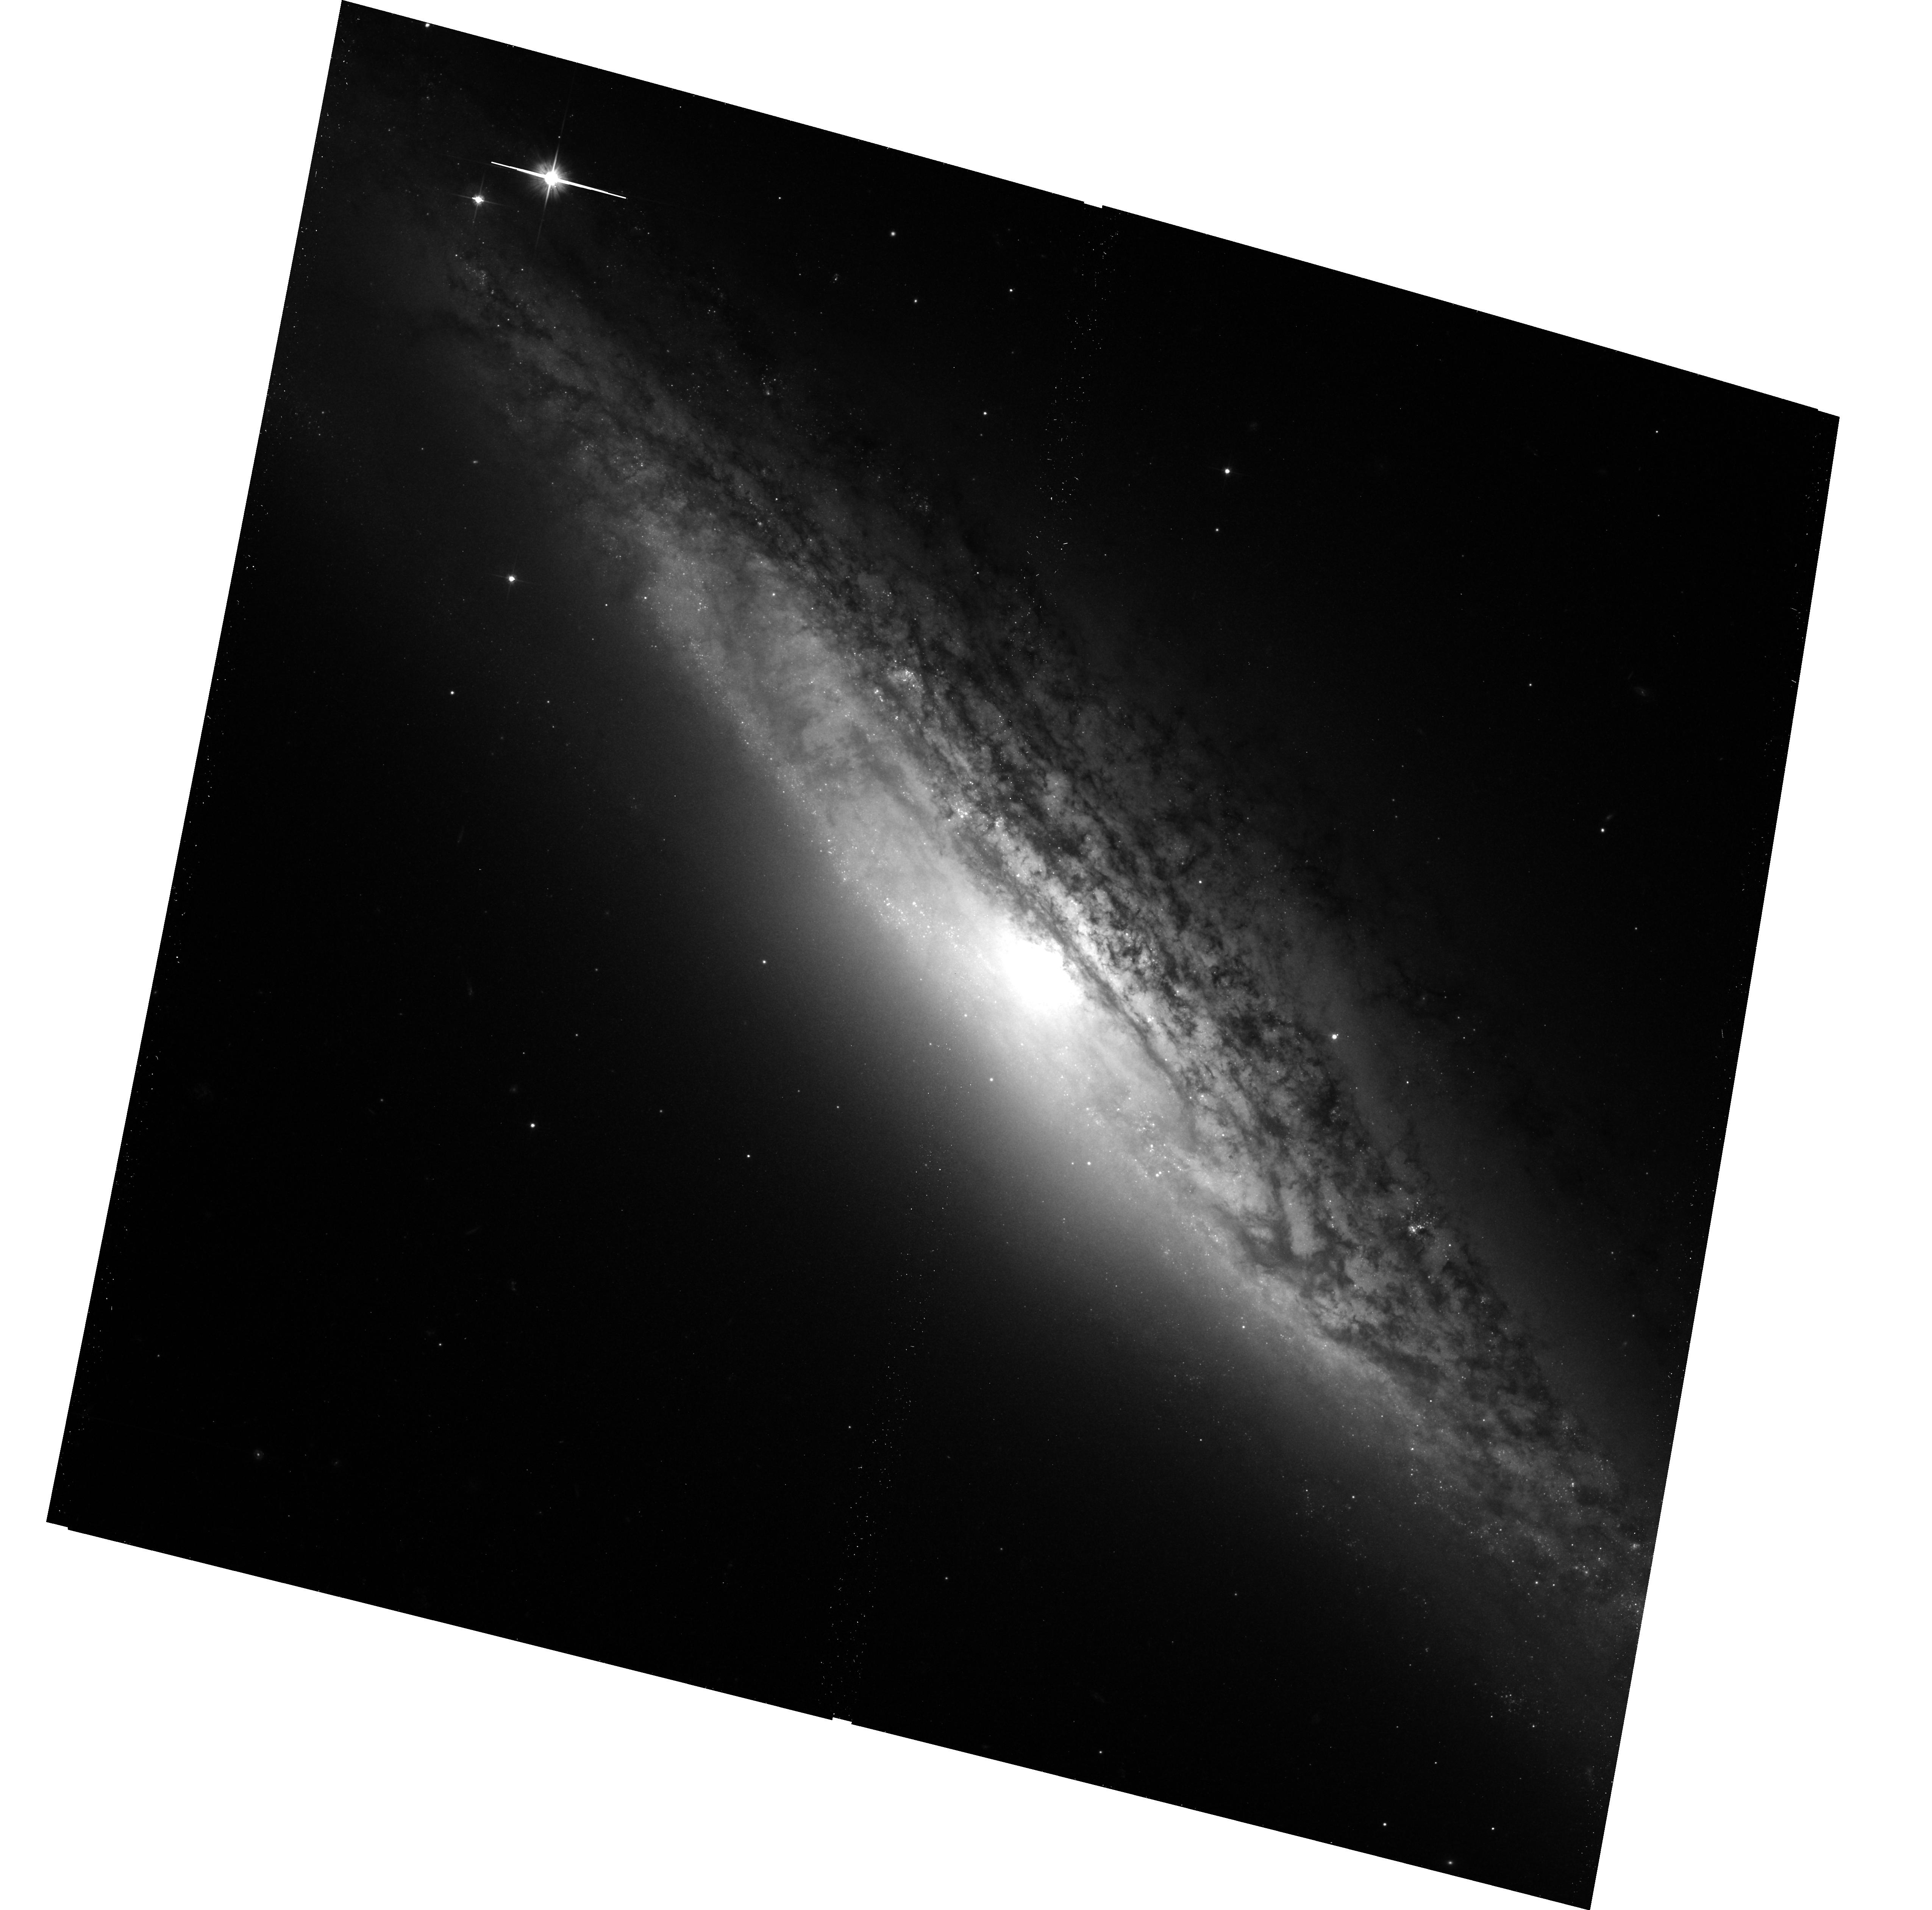
Target: NGC2683
Instrument: ACS/WFC
Filter: F606W
Exposure: 17 min
Observation ID: hst_13442_47_acs_wfc_f606w_jc9v47

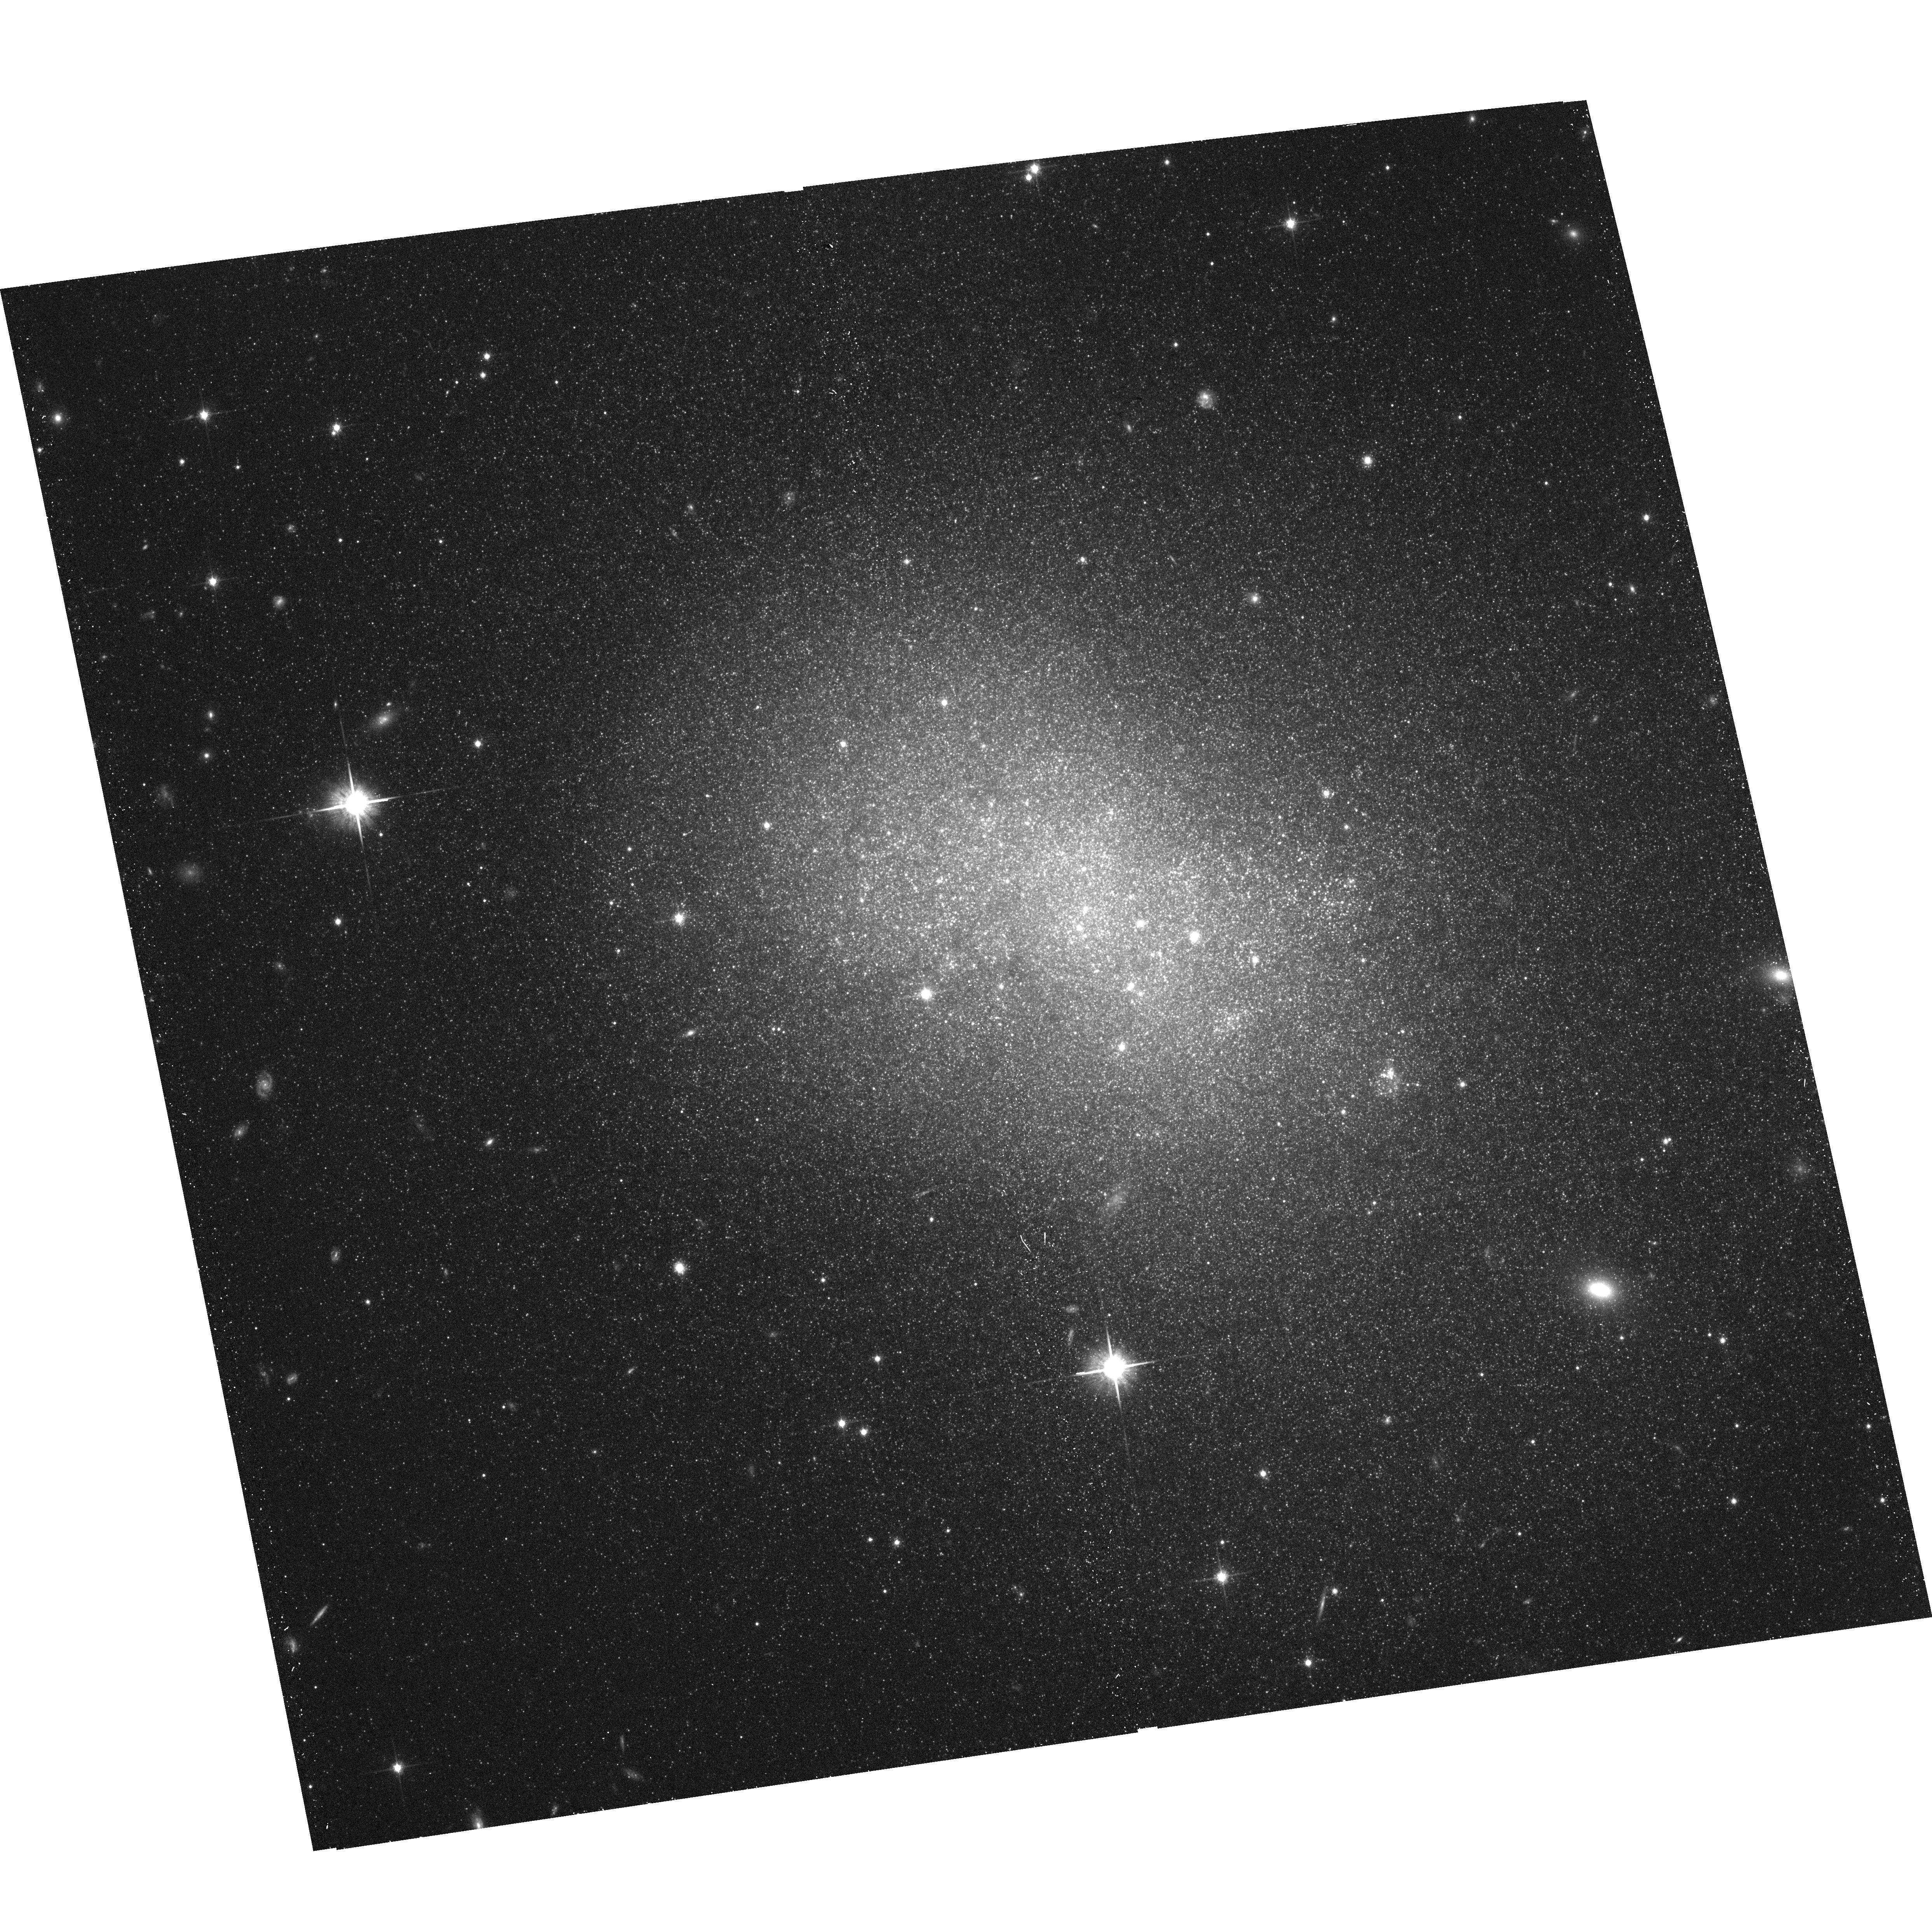
Target: NGC5264
Instrument: ACS/WFC
Filter: F814W
Exposure: 17 min
Observation ID: hst_13442_42_acs_wfc_f814w_jc9v42

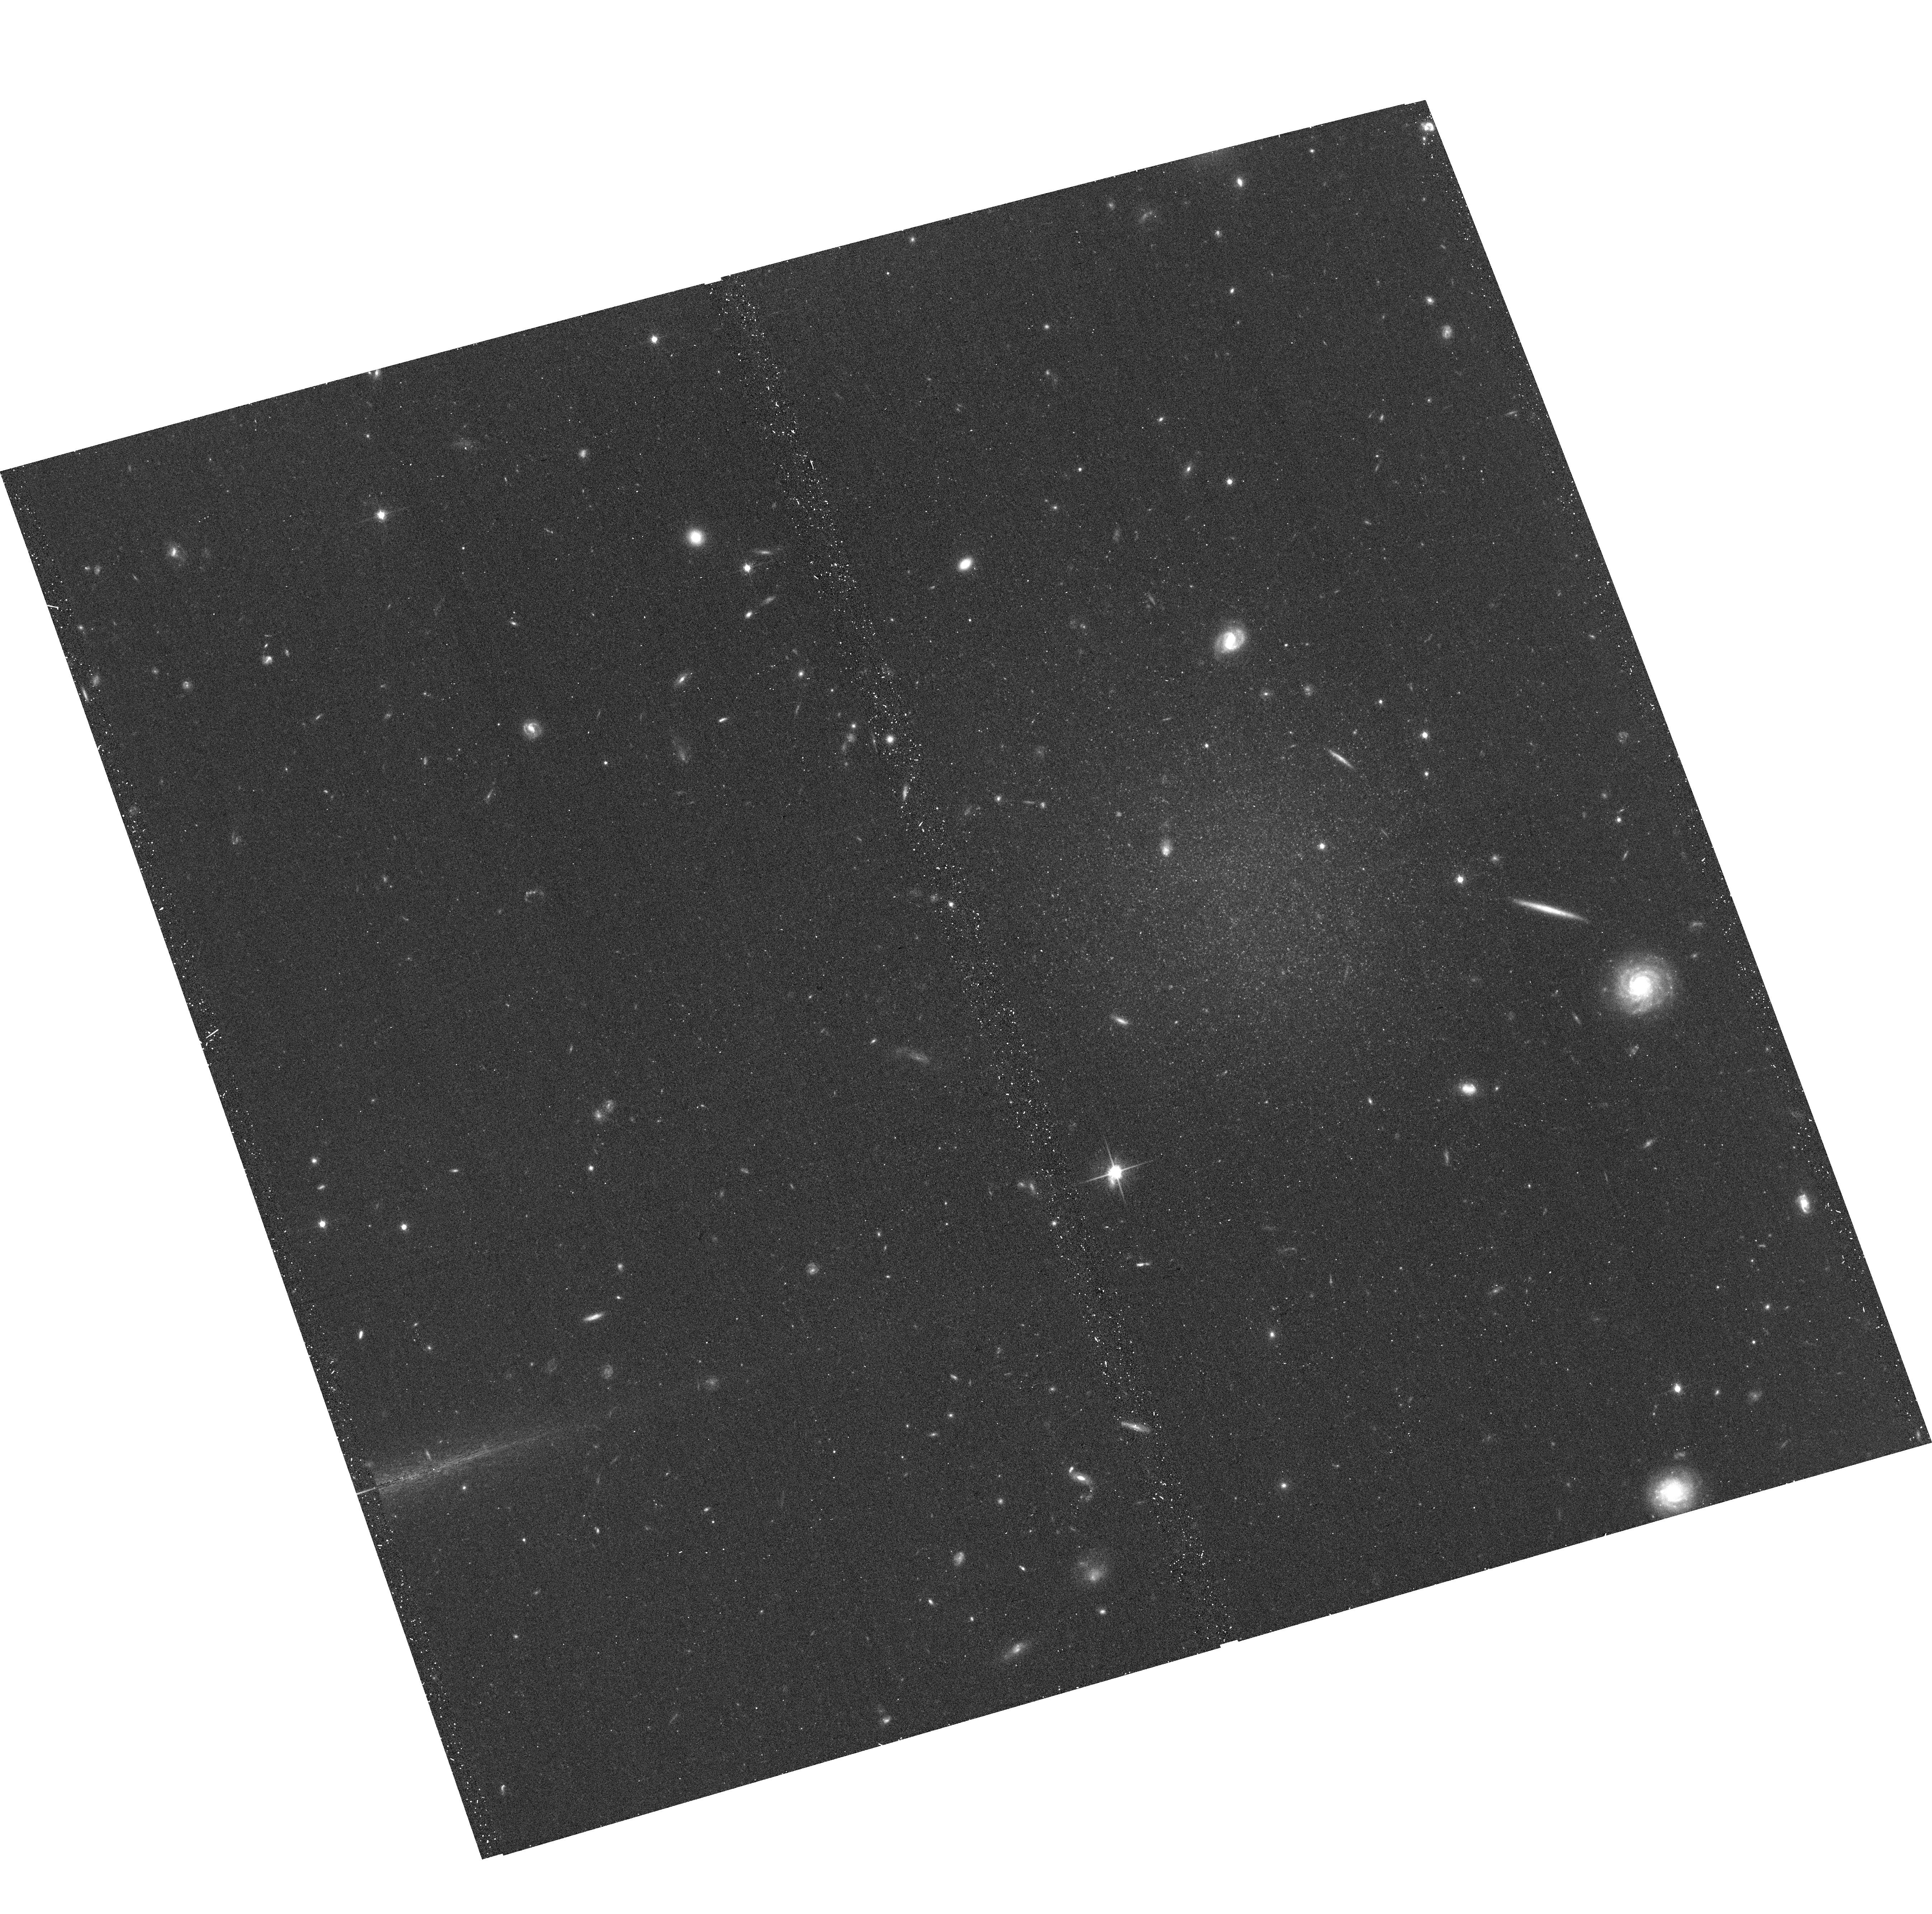
Target: KK70
Instrument: ACS/WFC
Filter: F814W
Exposure: 17 min
Observation ID: hst_13442_0a_acs_wfc_f814w_jc9v0a

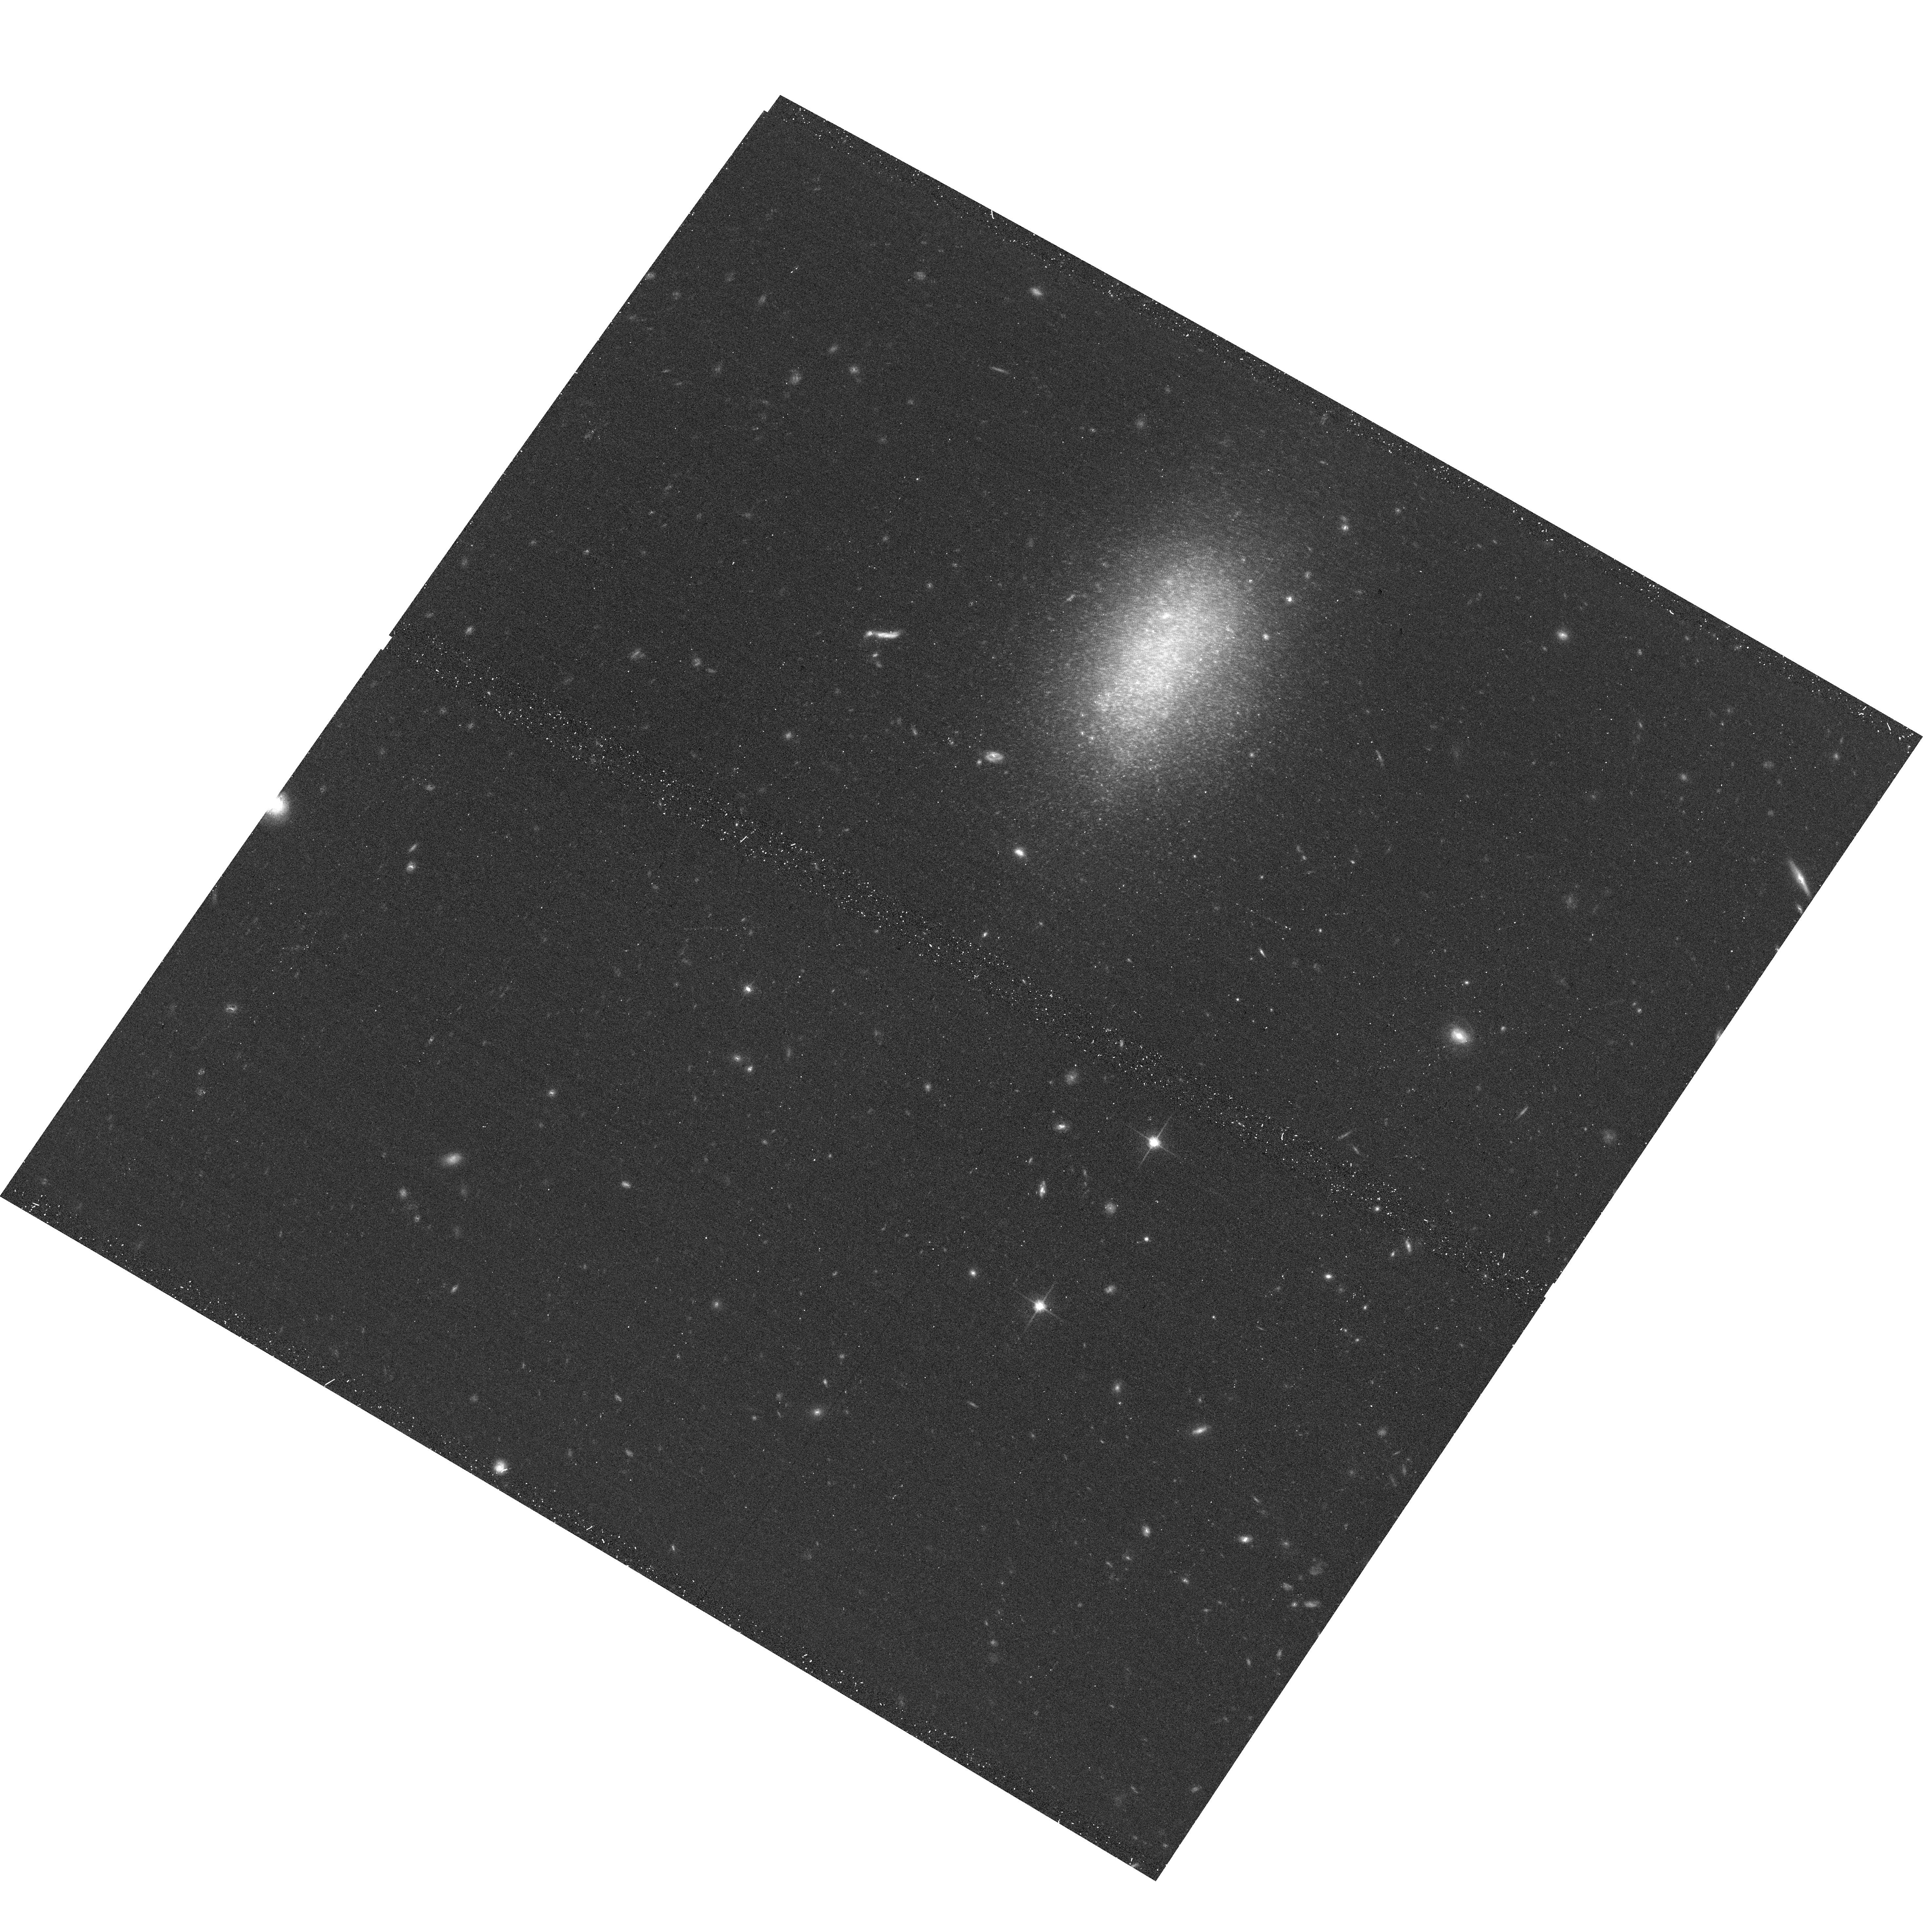
Target: PGC041093
Instrument: ACS/WFC
Filter: F814W
Exposure: 17 min
Observation ID: hst_13442_19_acs_wfc_f814w_jc9v19

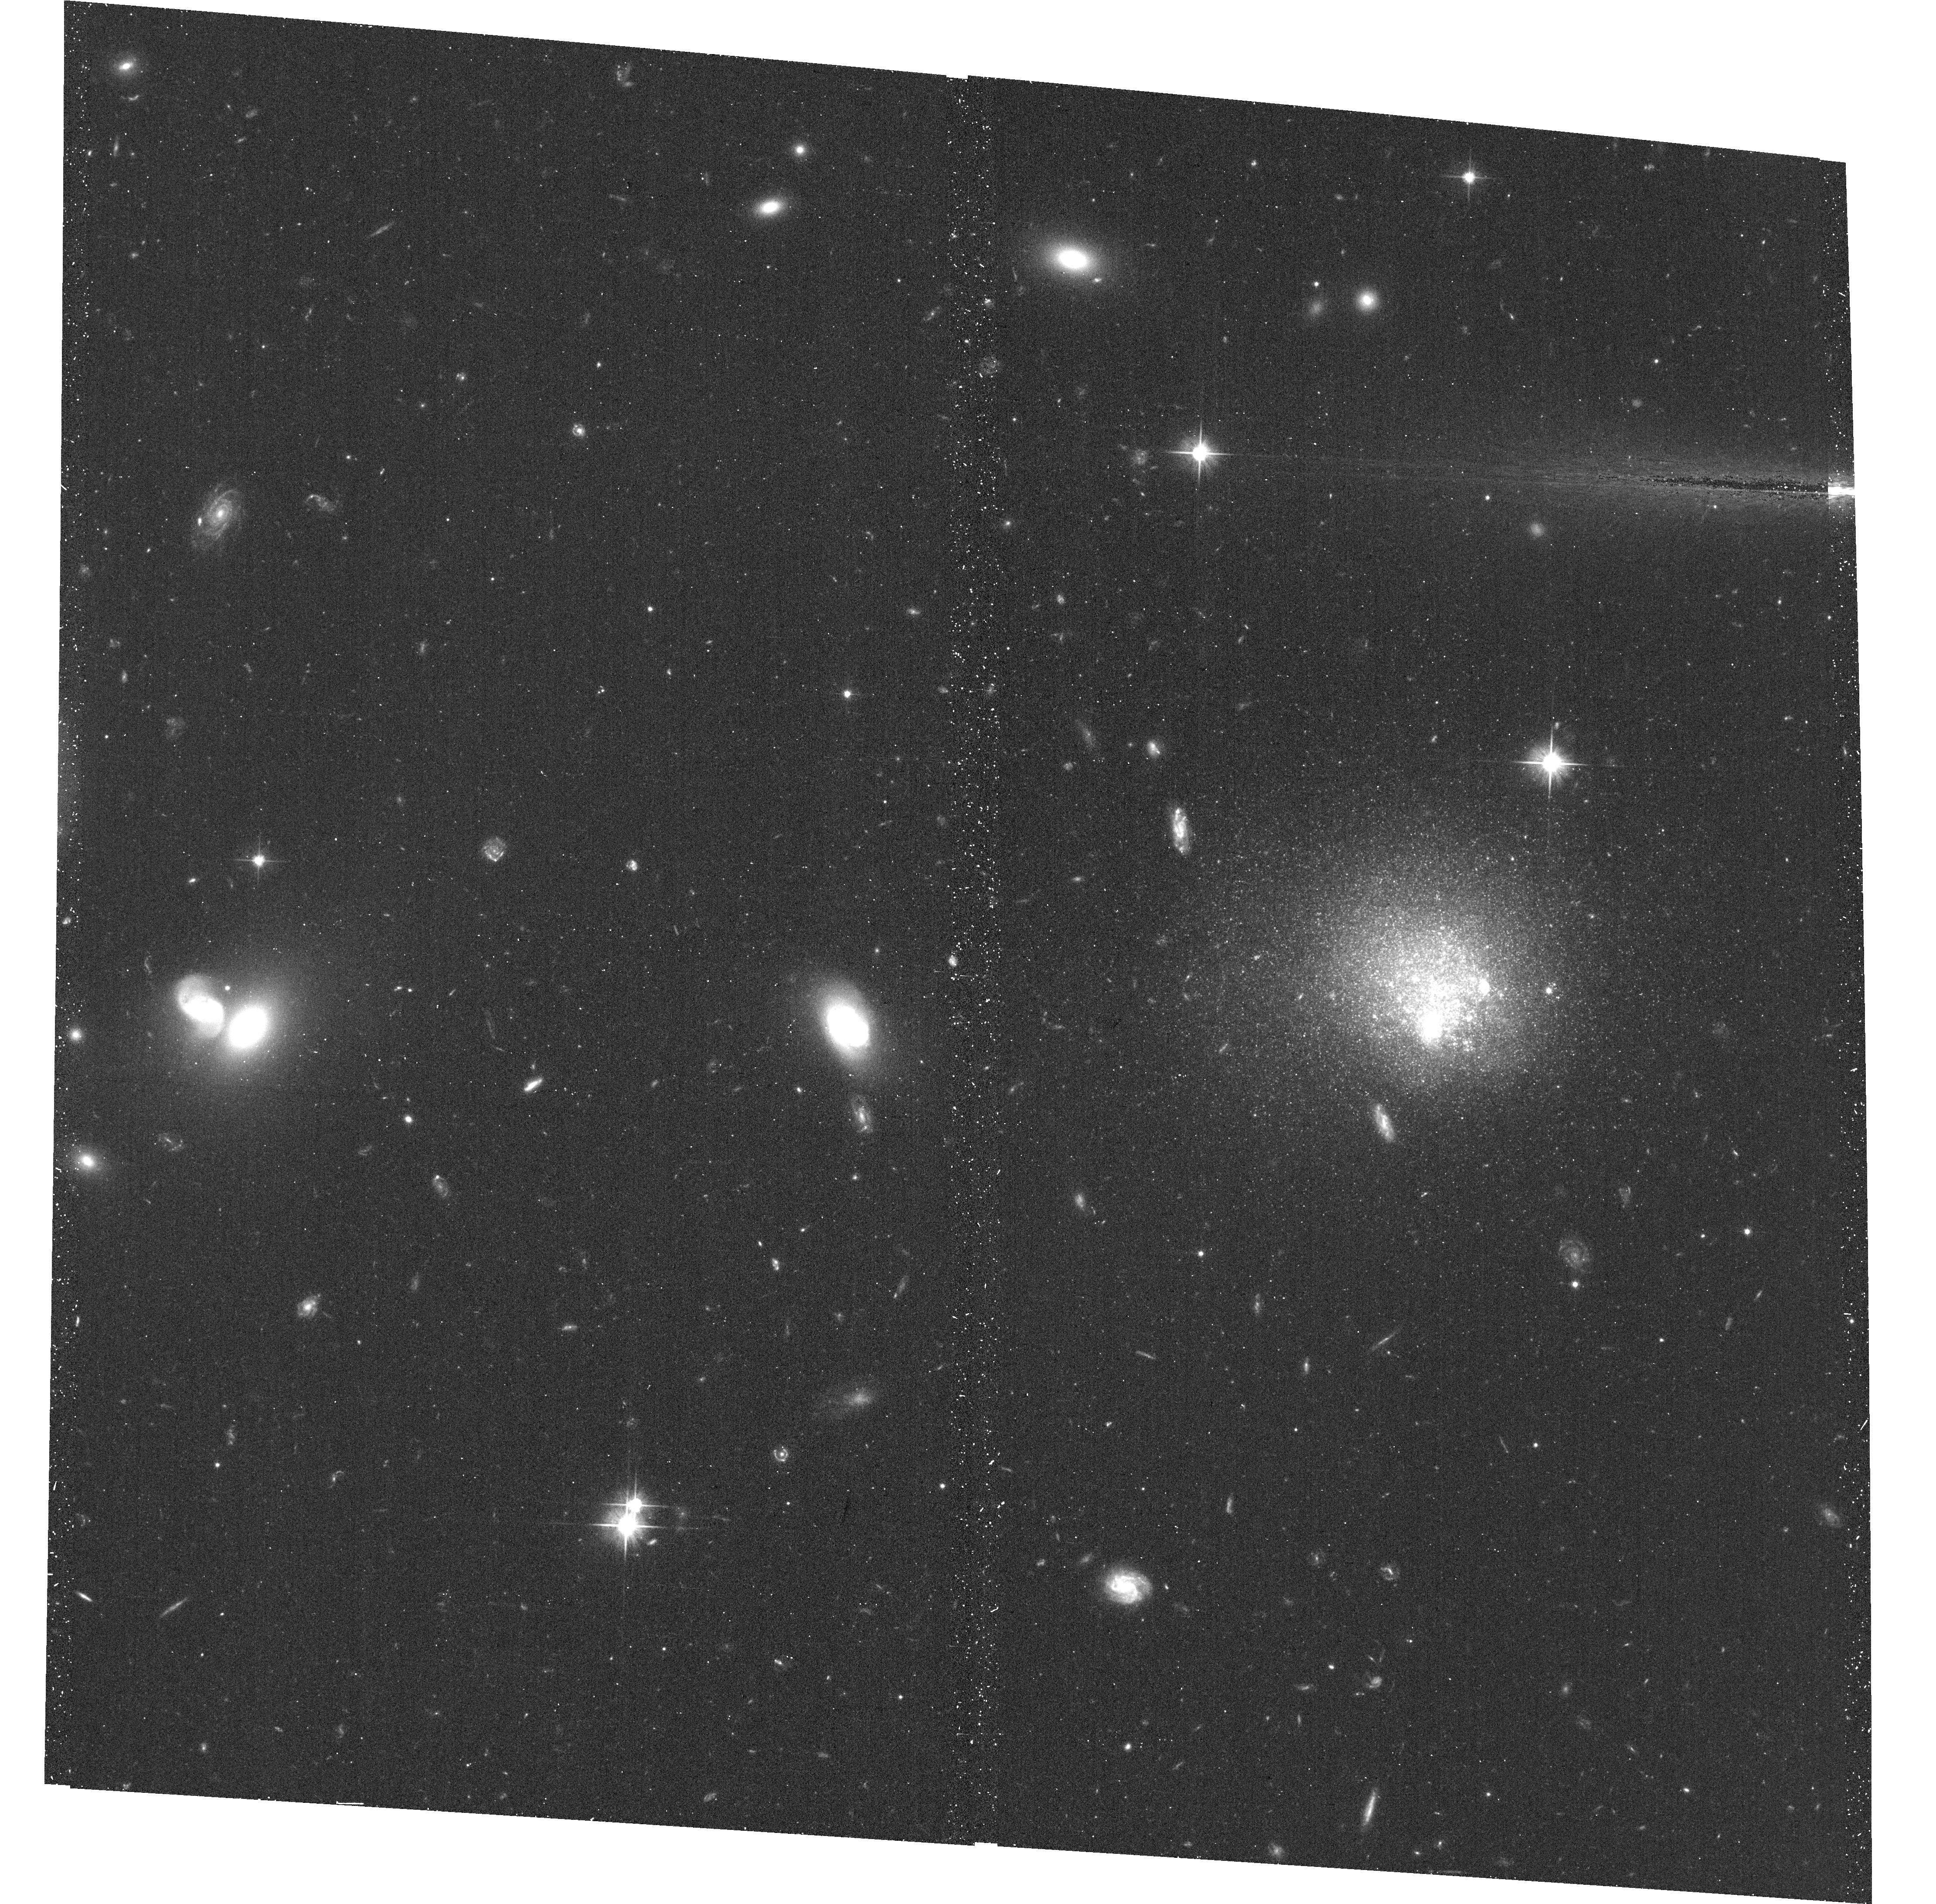
Target: PGC13294
Instrument: ACS/WFC
Filter: F606W
Exposure: 18 min
Observation ID: hst_13442_04_acs_wfc_f606w_jc9v04

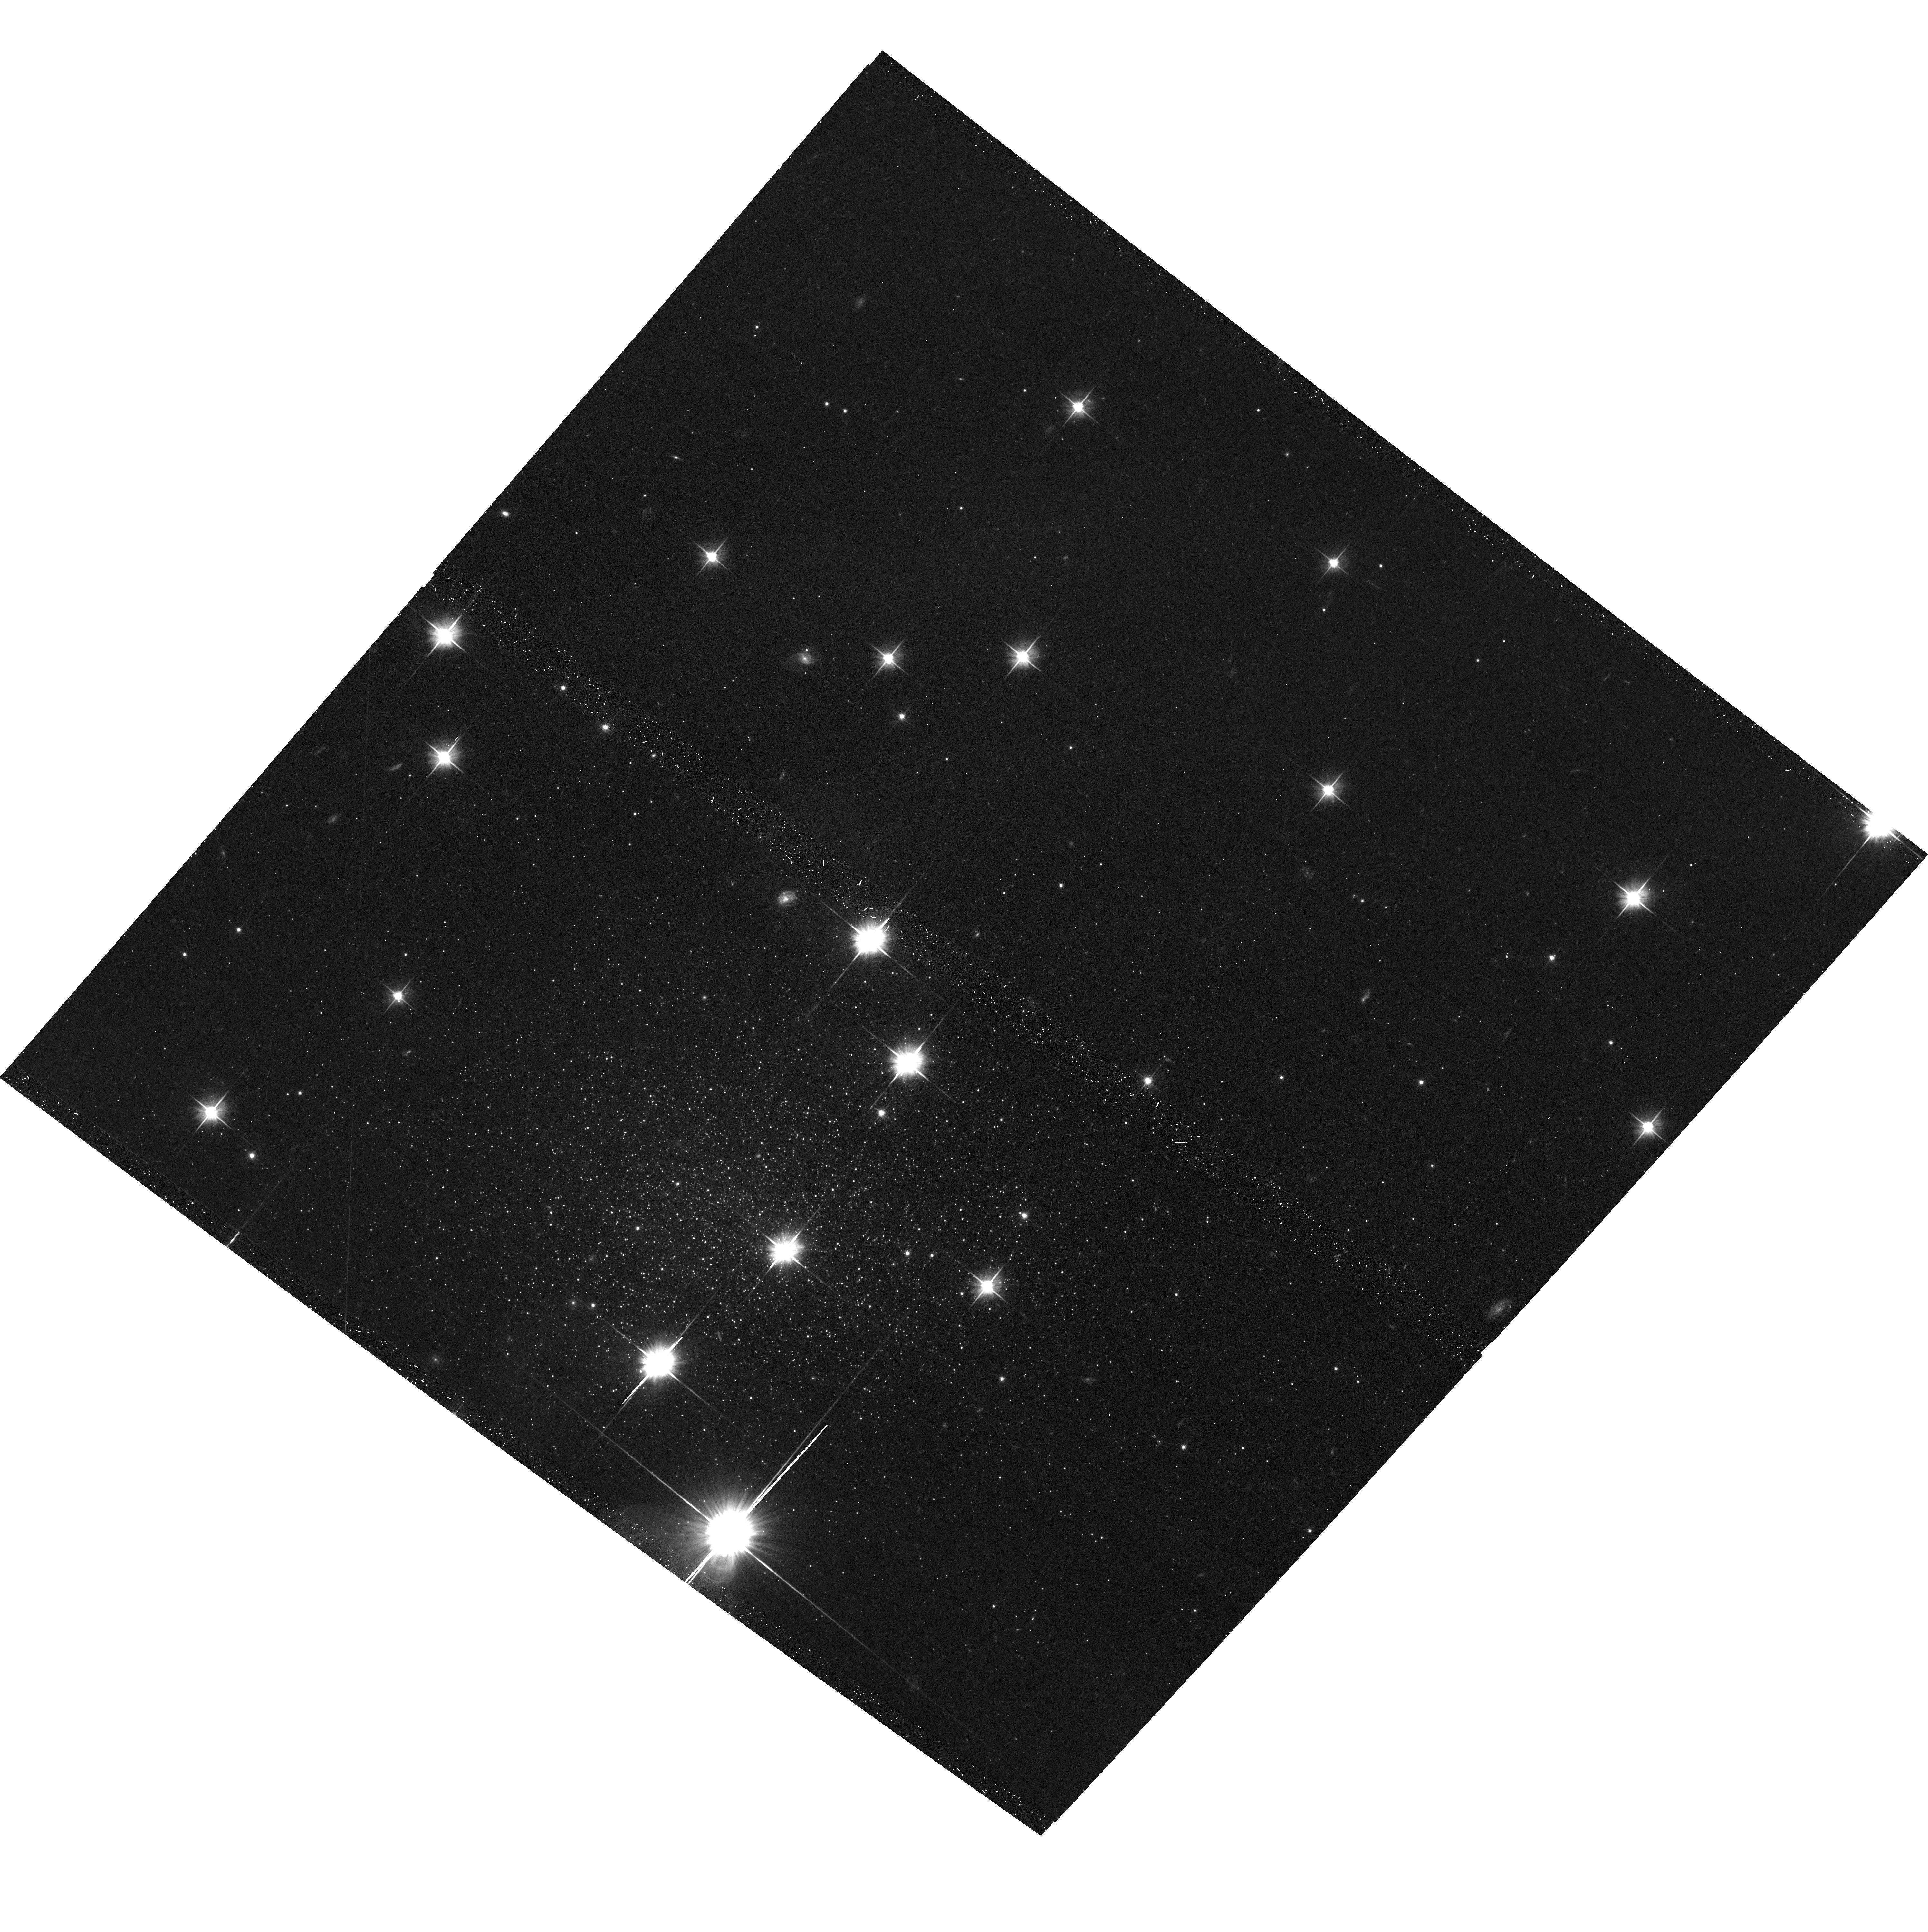
Target: ANDROMEDA18
Instrument: ACS/WFC
Filter: F606W
Exposure: 18 min
Observation ID: hst_13442_78_acs_wfc_f606w_jc9v78

The Geometry and Kinematics of the Local Volume (PI: Tully, R. Brent)

HST is uniquely capable of providing distances to nearby galaxies through measurement of the luminosities of stars at the Tip of the Red Giant Branch (TRGB). With accurate distances, we generate three-dimensional maps of the distribution of galaxies and decouple the expansion and peculiar components of line-of-sight velocities. Essentially all galaxies have RGB stars and the halo populations are free of host reddening. With a single orbit ACS observation in two filters a color-magnitude diagram can be constructed that reaches 1.4 mag fainter than the TRGB for a galaxy at 8 Mpc. The tremendous efficiency and accuracy of the TRGB method makes it possible to observe a large, complete volume-limited sample with a modest allocation of HST resources. Presently in the archives there is material that gives good coverage to ~4 Mpc. It is now proposed to draw randomly from a complete sample of all unobscured (A_B < 0.5) galaxies brighter than M_B = -12 within 7 Mpc and to probe with additional sparse sampling to 10 Mpc. Our immediate interests are (a) to study in detail the clustering properties of galaxies with distance resolution of 200 kpc, and (b) to map the local velocity field as a probe of the distribution of dark matter and dark energy. In addition, the program will provide an archival legacy of the stellar content of nearby galaxies to a level in the color-magnitude diagram at least as faint as M_I = -2.6.